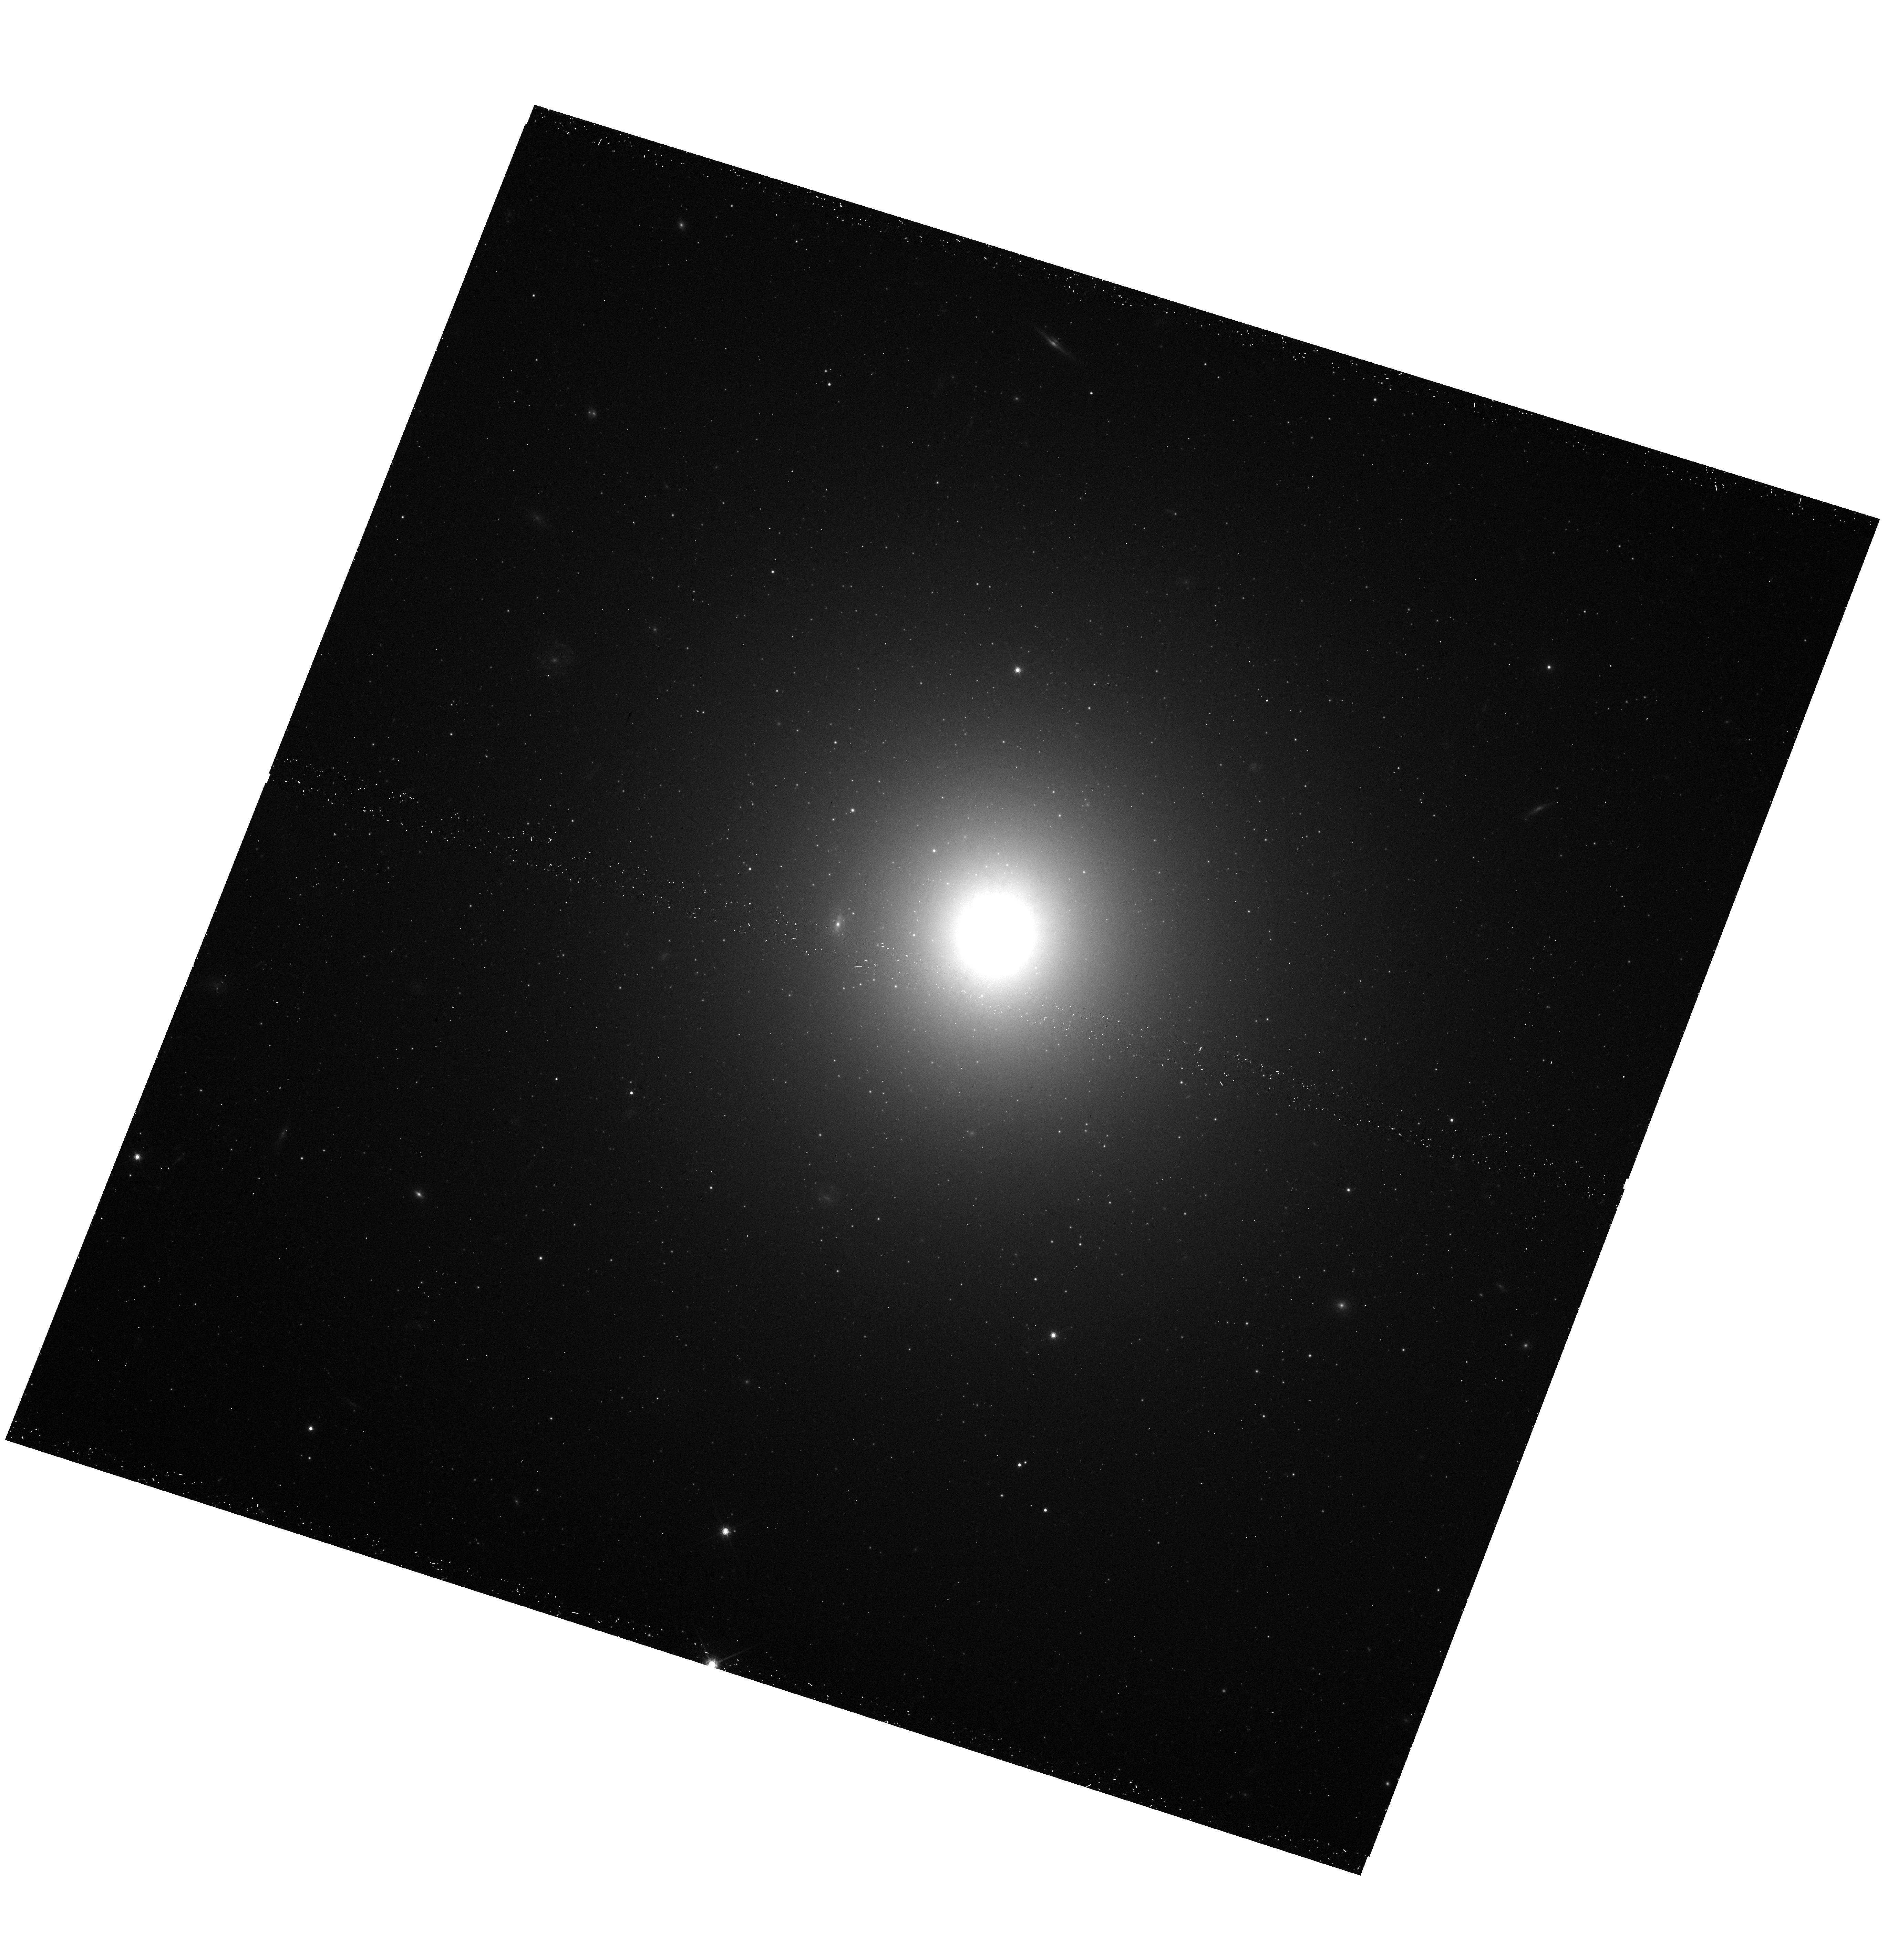
Target: NGC5044-4. Instrument: WFC3/UVIS. Filter: F814W. Exposure: 14 min. Observation ID: hst_15290_02_wfc3_uvis_f814w_idh502

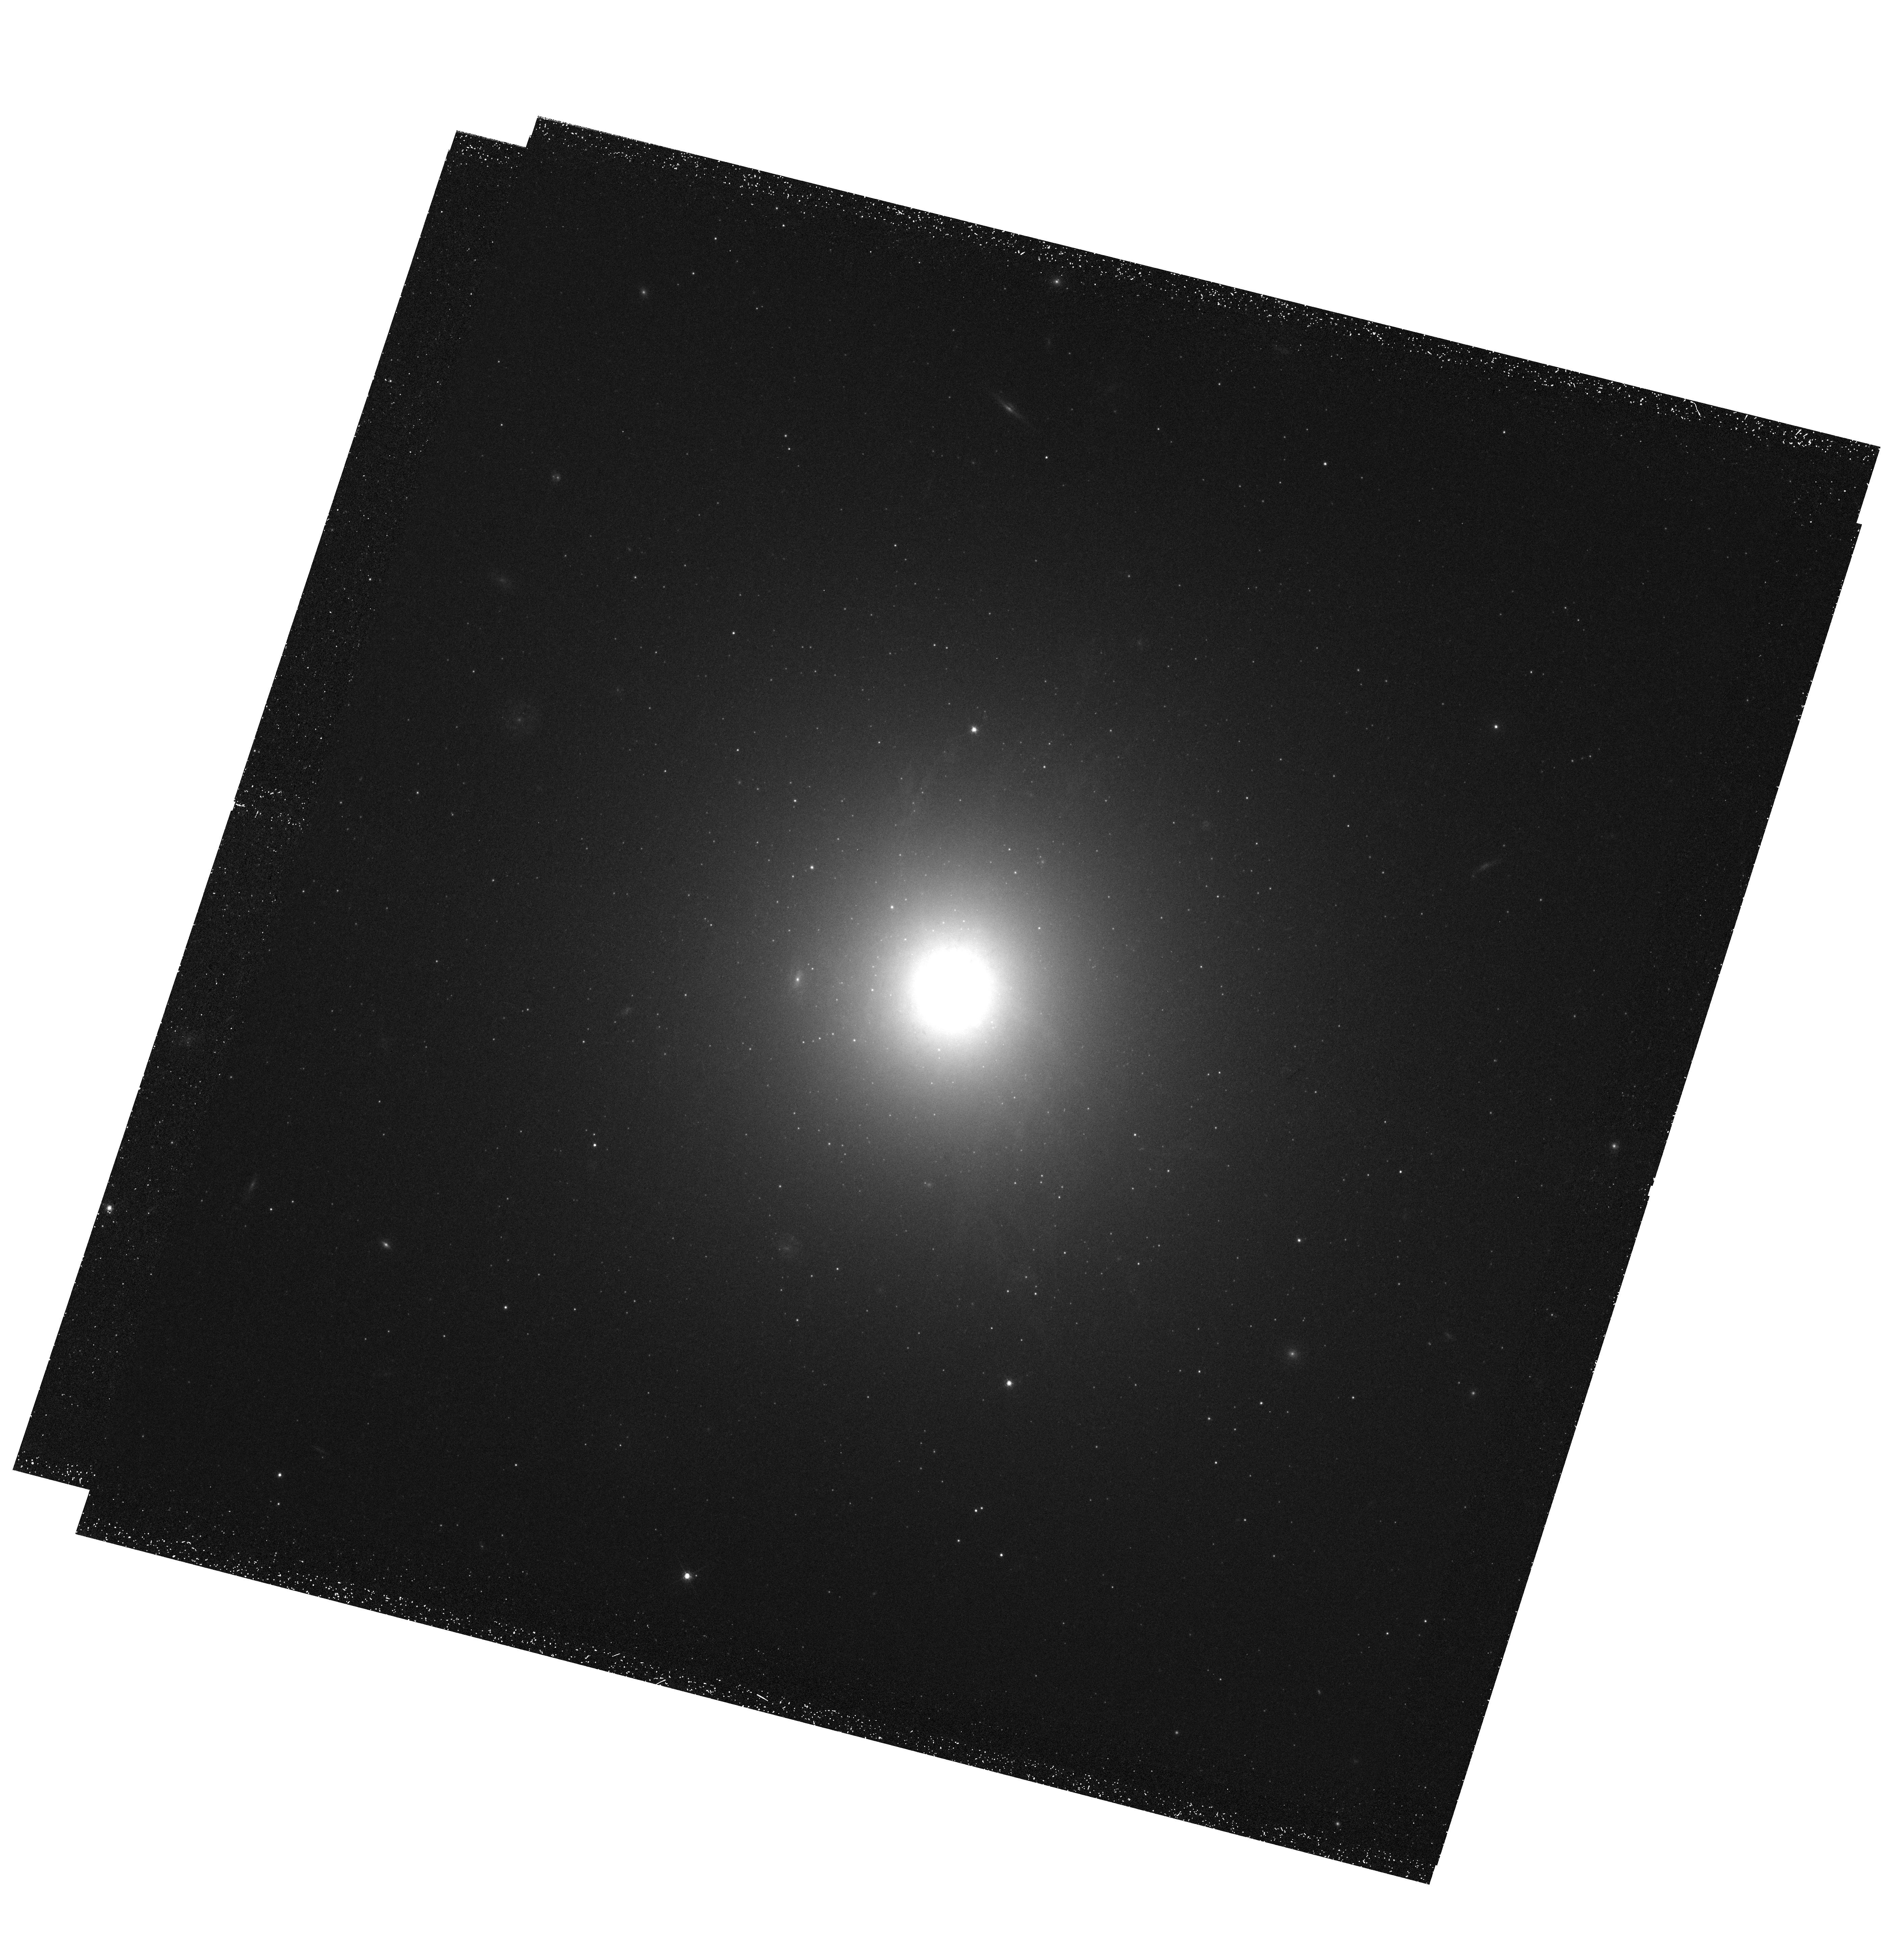
Target: NGC5044-1. Instrument: WFC3/UVIS. Filter: F665N. Exposure: 2.3 h. Observation ID: hst_15290_01_wfc3_uvis_f665n_idh501

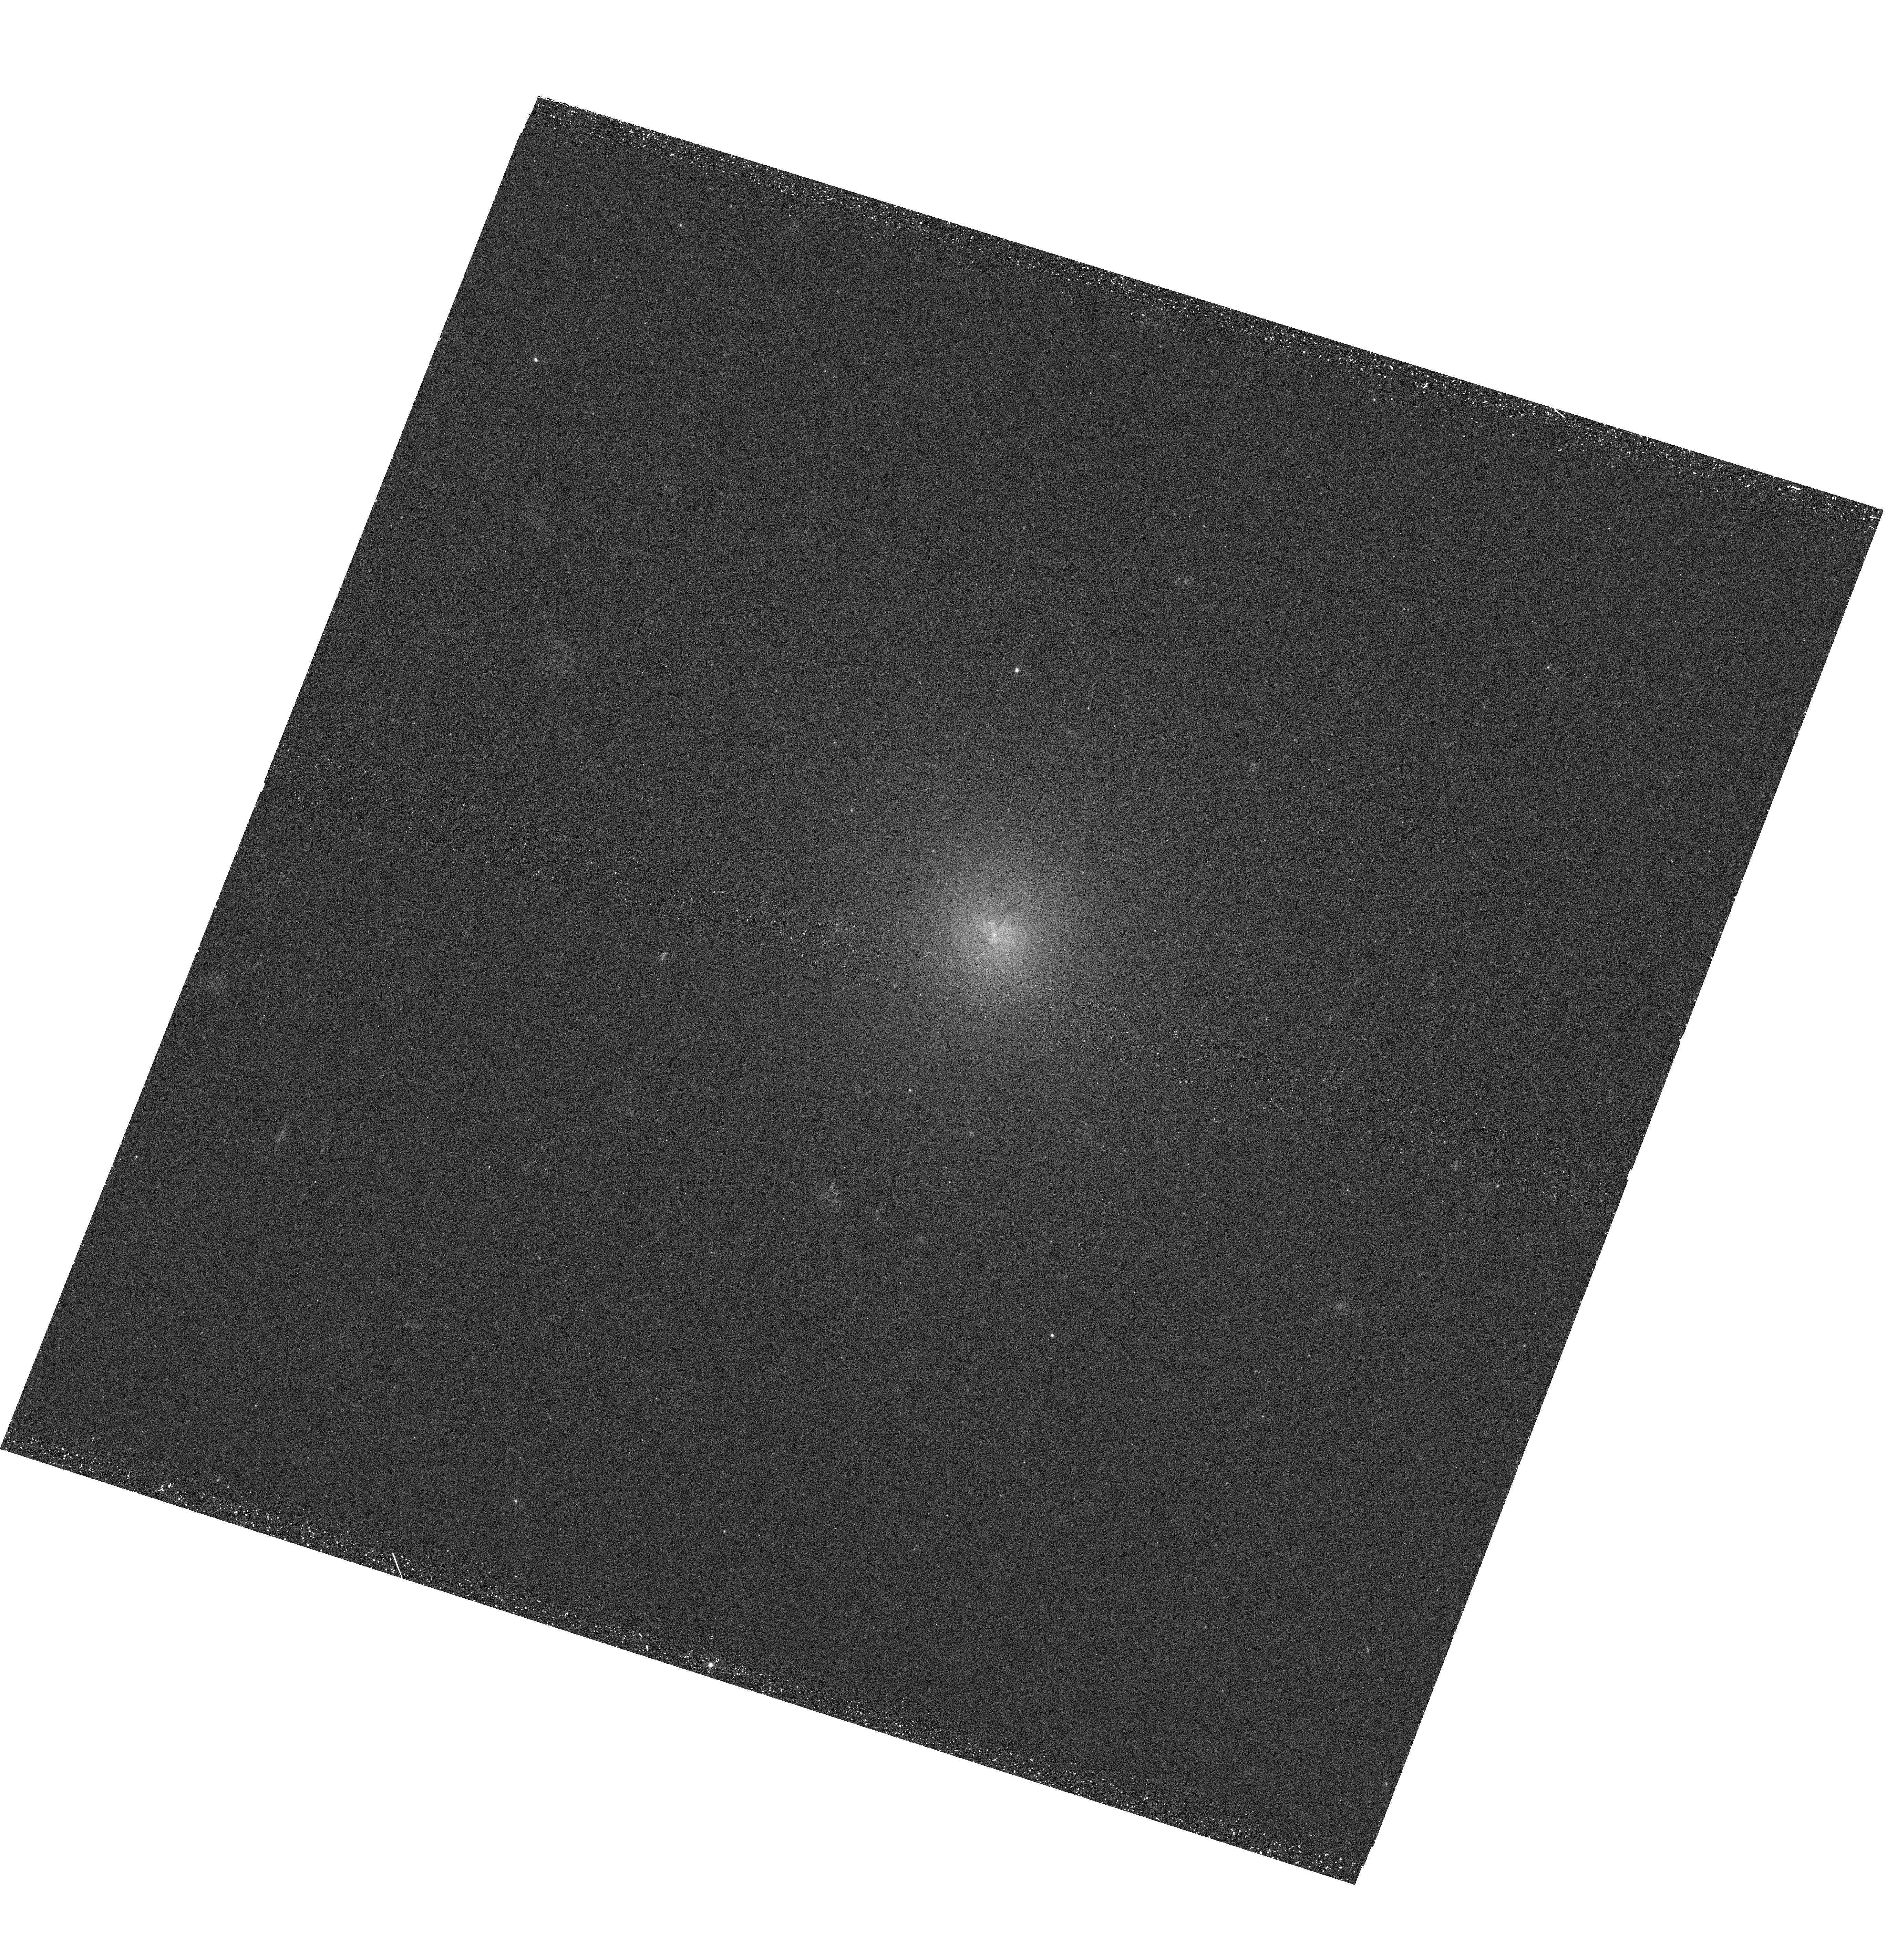
Target: NGC5044-4. Instrument: WFC3/UVIS. Filter: F300X. Exposure: 43 min. Observation ID: hst_15290_02_wfc3_uvis_f300x_idh502

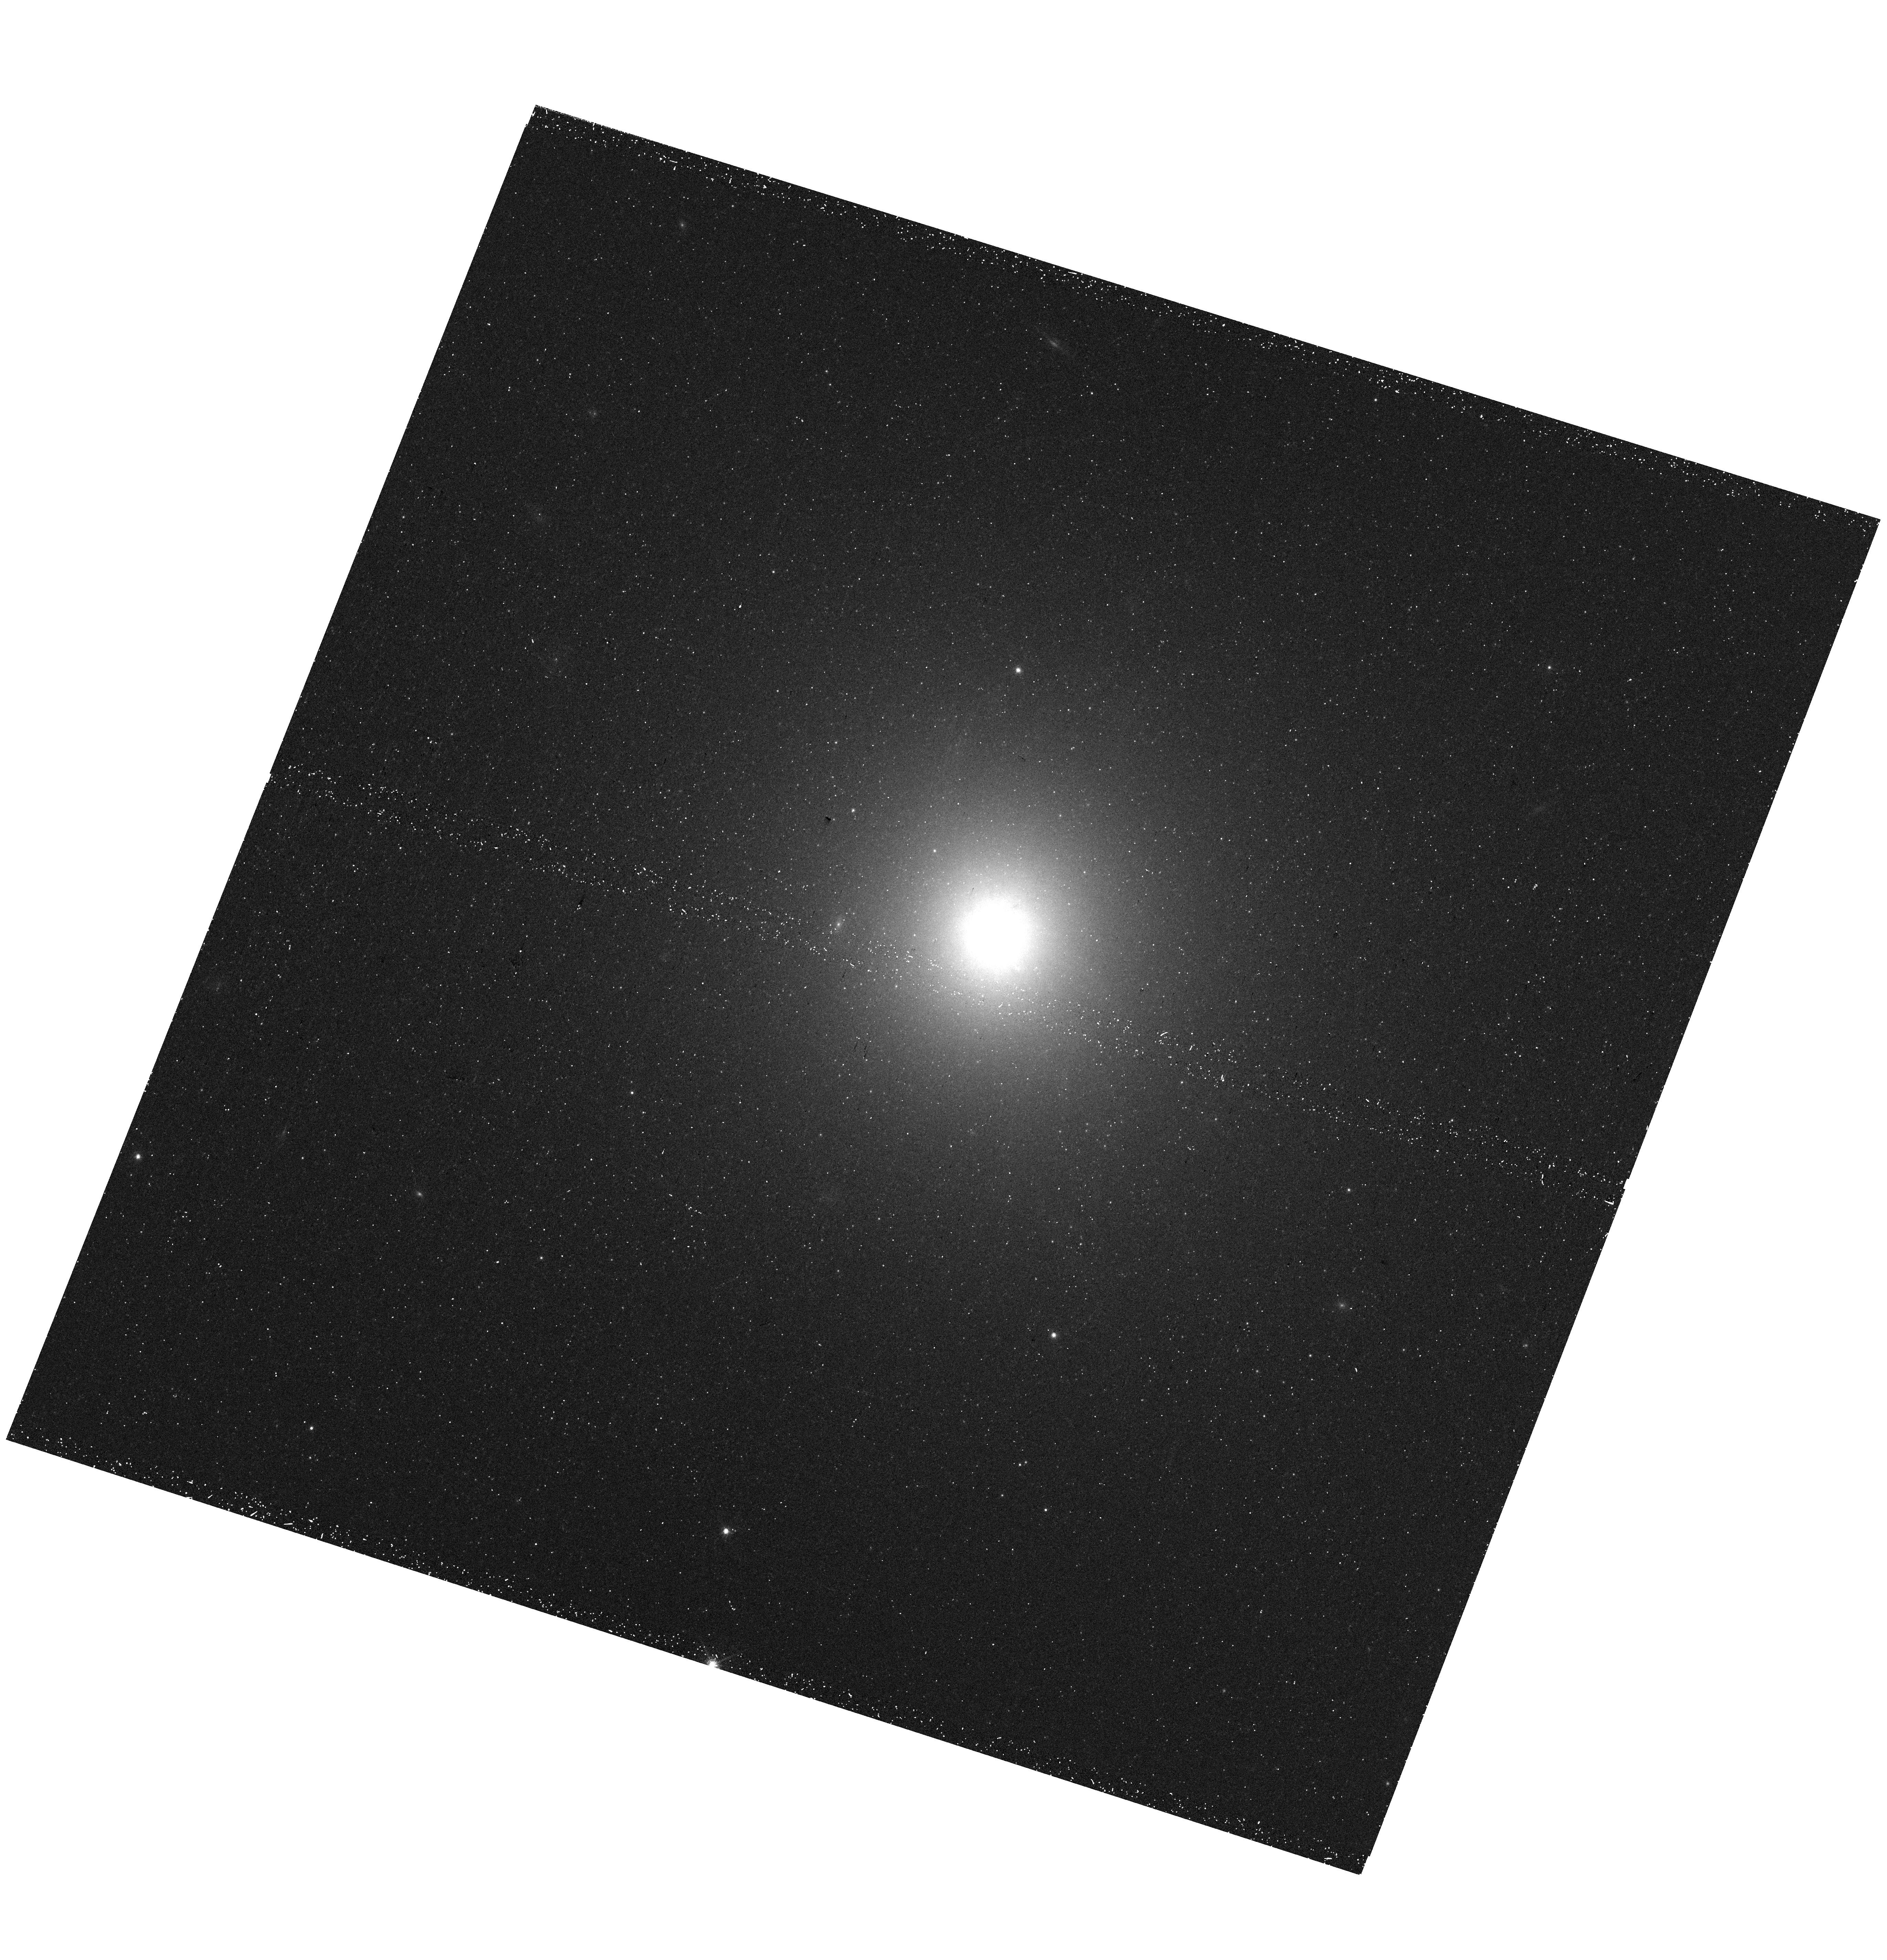
Target: NGC5044-4. Instrument: WFC3/UVIS. Filter: F665N. Exposure: 28 min. Observation ID: hst_15290_02_wfc3_uvis_f665n_idh502

Spectacular optical filaments in the X-ray brightest group cool core (PI: Sun, Ming)

Studies of the cold gas and star formation in X-ray cool cores are important for understanding galaxy formation and evolution. An eye-catching and mysterious phenomenon in X-ray cool cores is the optical emission-line nebula, which is similar to those filaments found around distant radio galaxies and some proto-galaxies. These optical emission-line nebulae are markers of the cold gas and the AGN feedback process. They provide important kinematic and timescale constraints on gas flows in cool cores, from ~ 50 kpc down to regions within the Bondi radius on scales of 50 - 100 pc. We have obtained optical narrow-band imaging data for a sample of cool cores in galaxy groups and some interesting systems were revealed. In this proposal, we ask for the WFC3 narrow-band imaging data of the brightest and the closest Halpha nebula in the sample, as well as the NUV data to study the associated star formation. The proposed HST observations, in combination with our rich supporting data in other bands, will provide important constraints on the properties of optical filaments, the strength of magnetic field and the star formation history in the cool core and energy transfer.